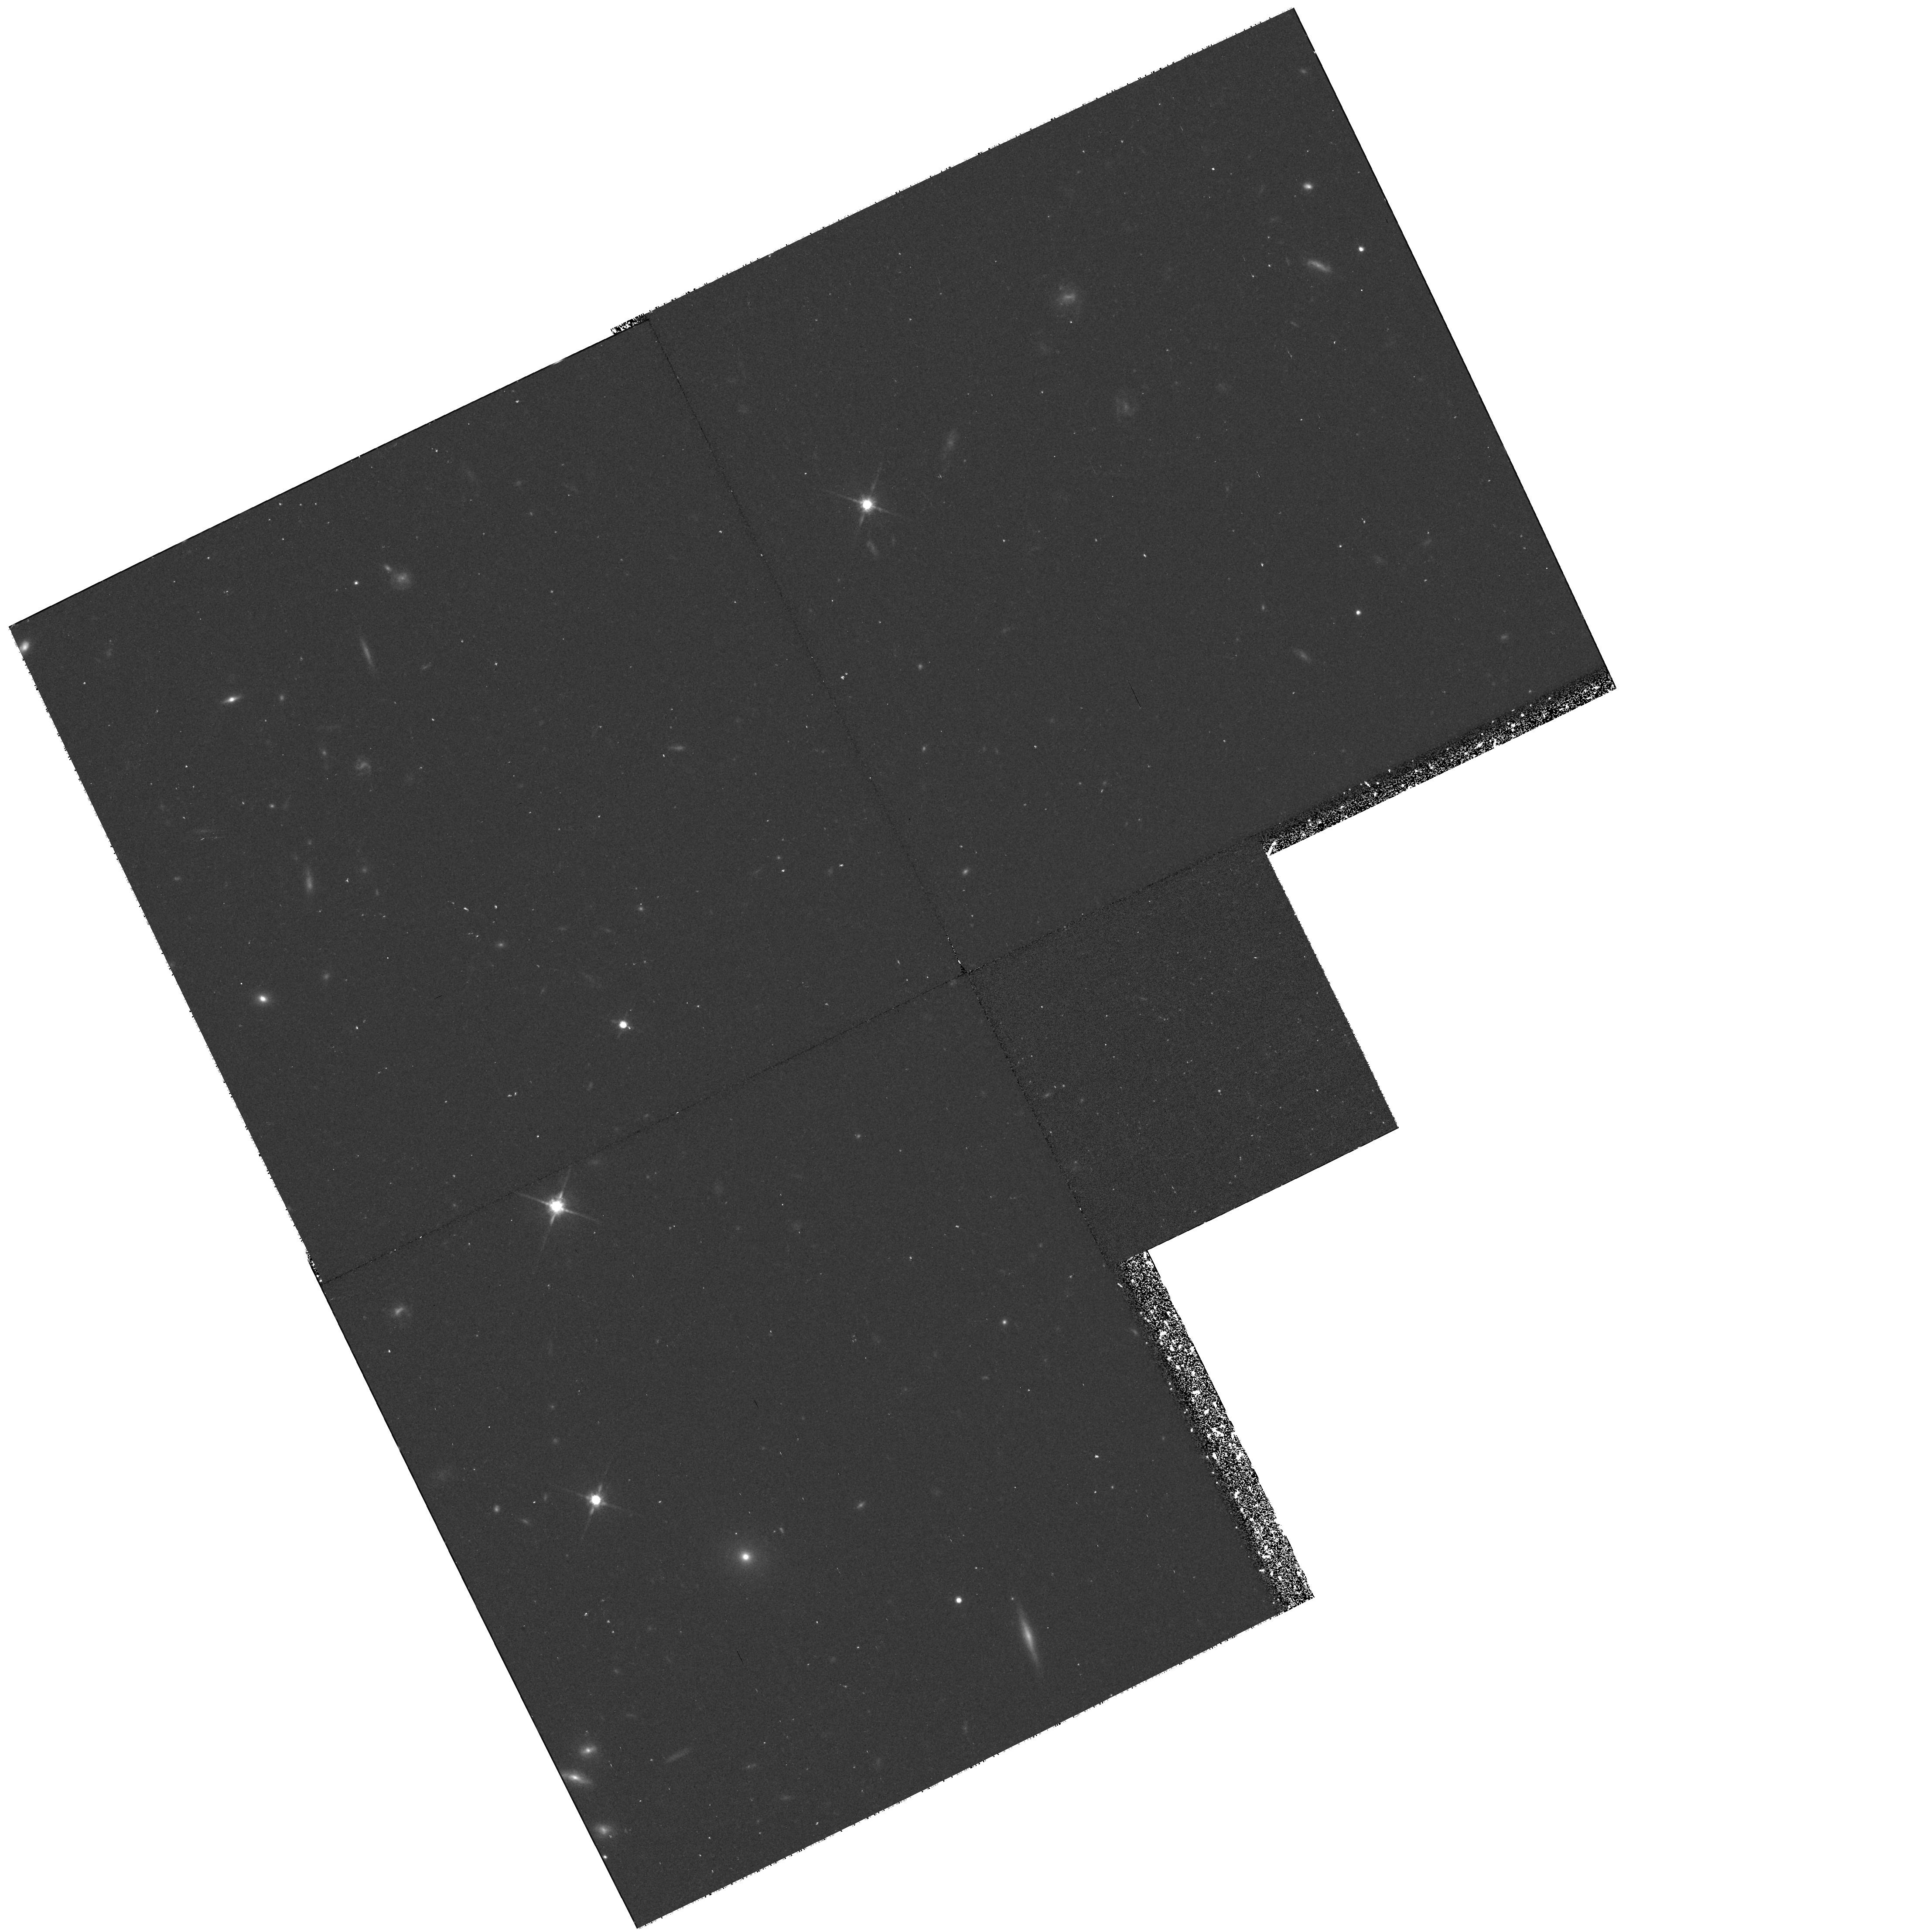
Target: Q0100+130. Instrument: WFPC2/PC. Filter: F814W. Exposure: 43 min. Observation ID: hst_8085_05_wfpc2_pc_f814w_u58005

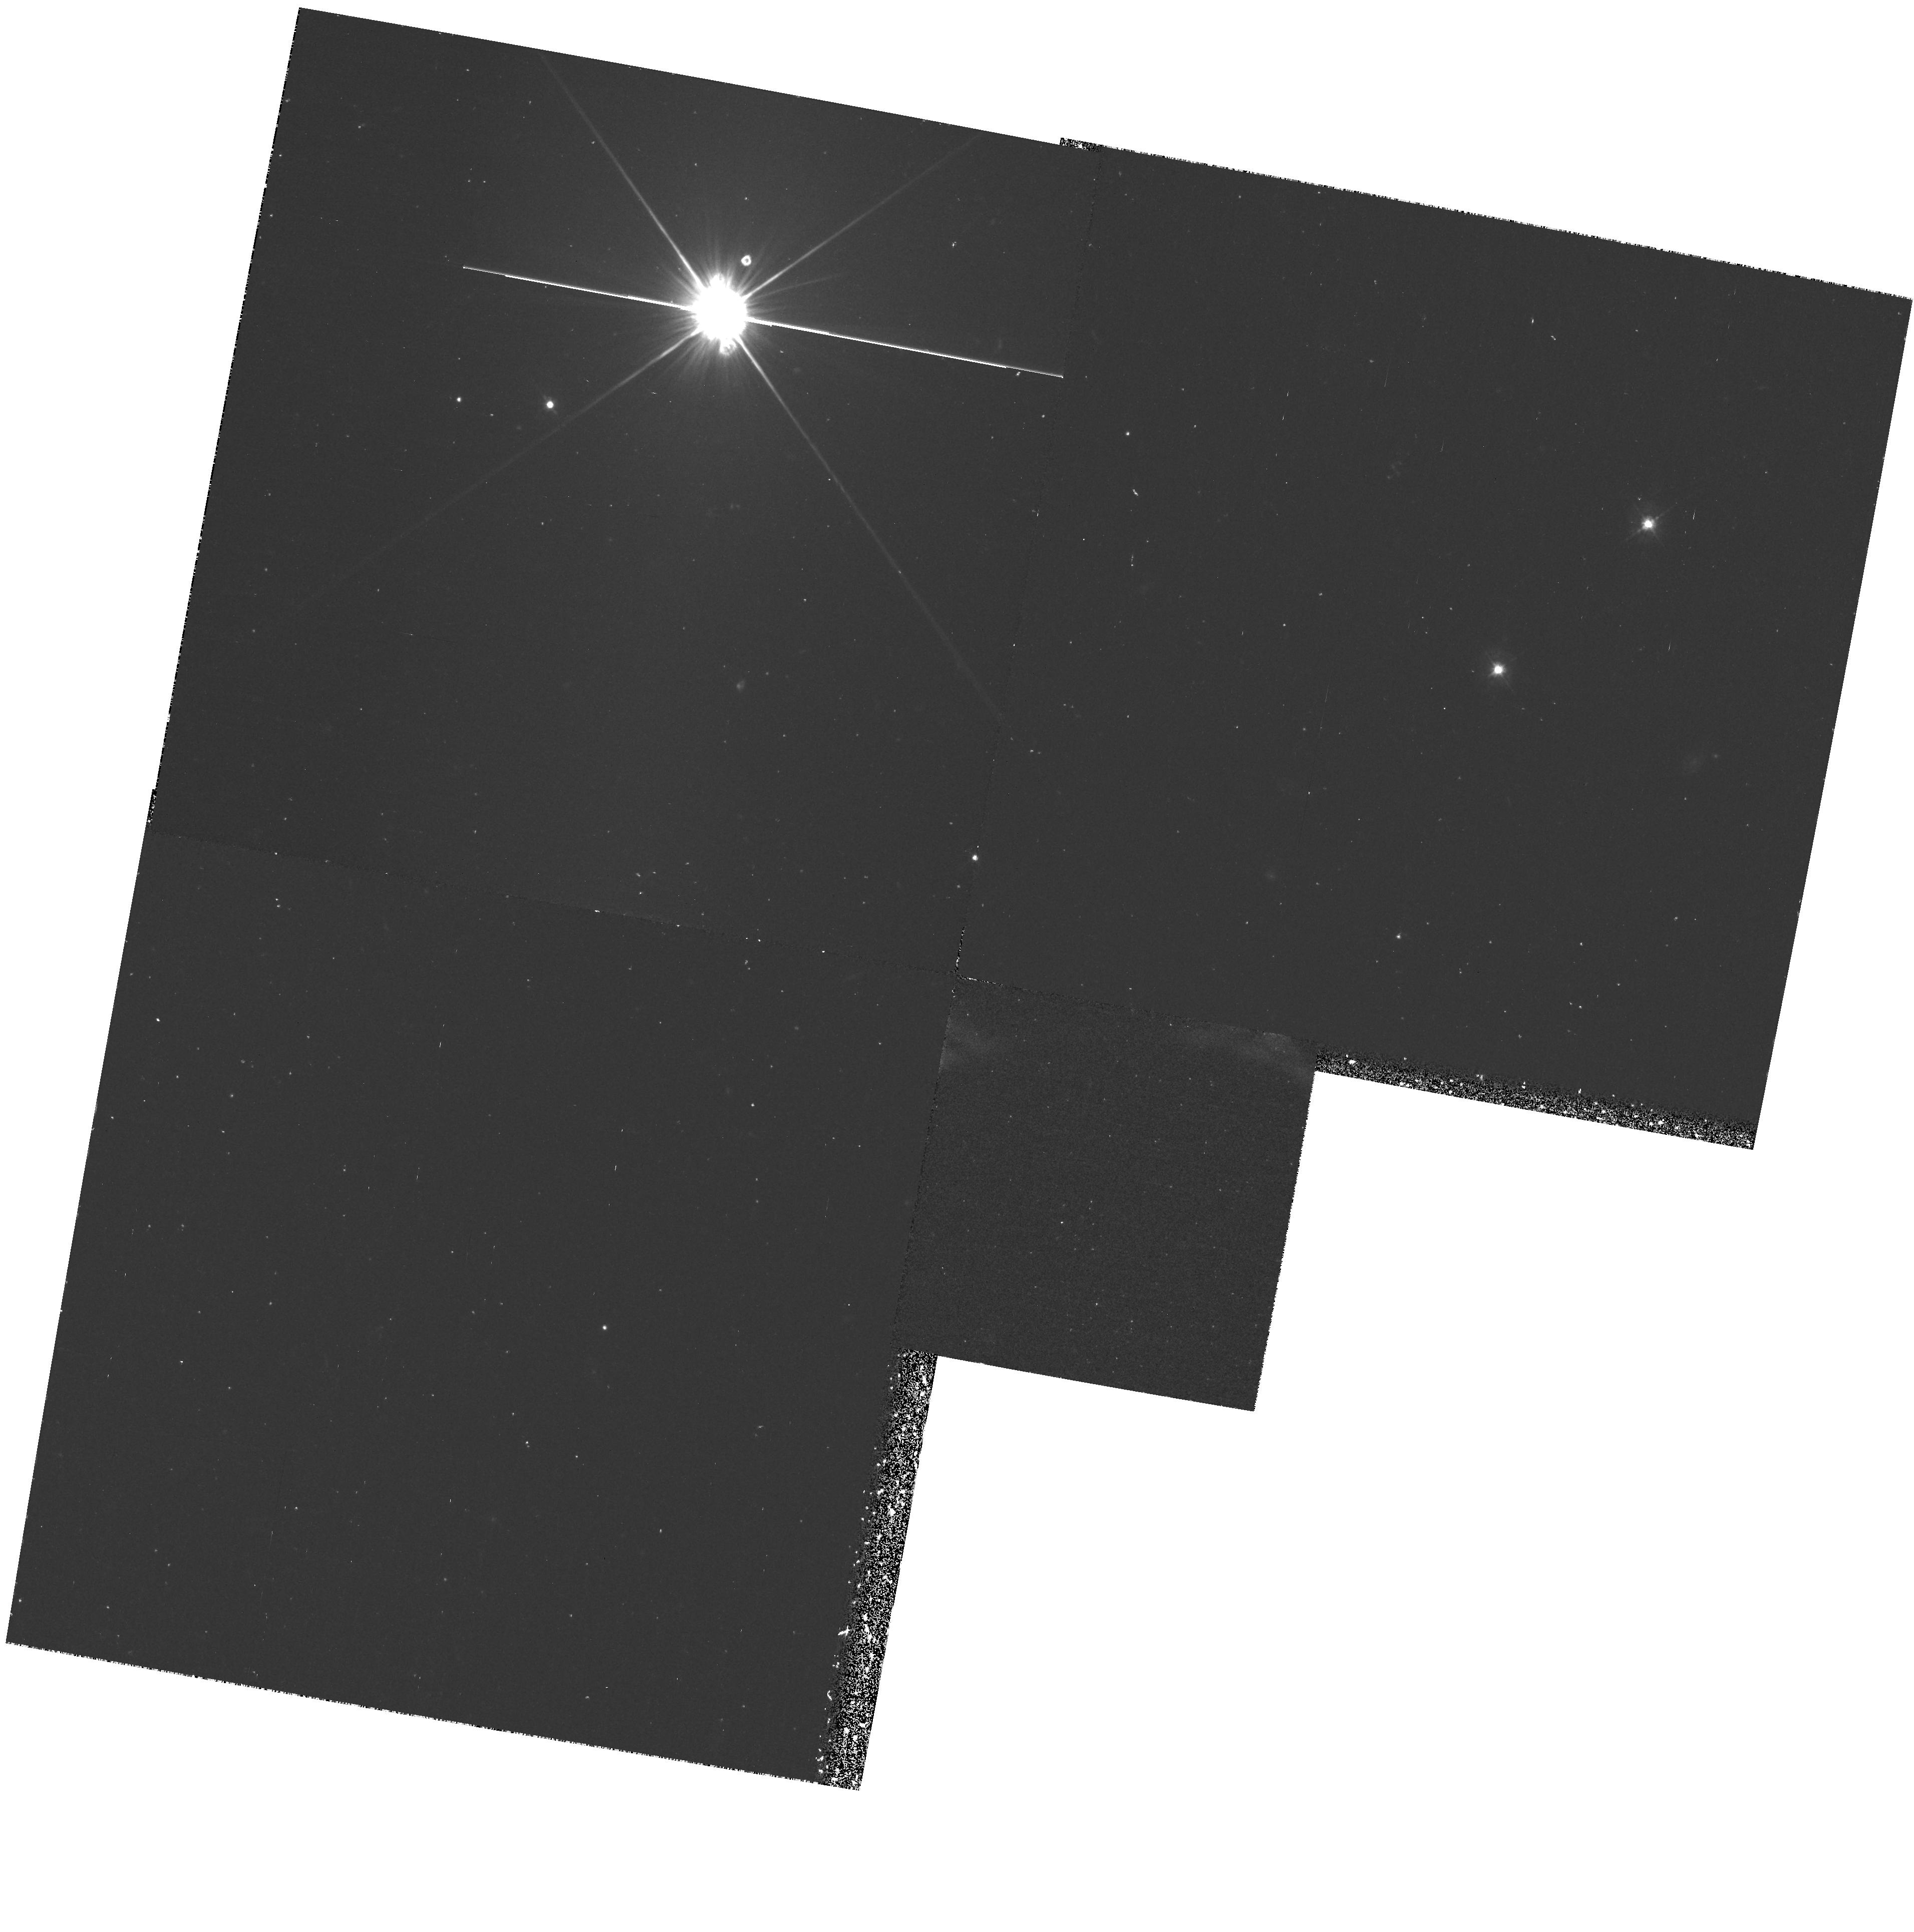
Target: Q1623+268. Instrument: WFPC2/PC. Filter: F450W. Exposure: 40 min. Observation ID: hst_8085_04_wfpc2_pc_f450w_u58004

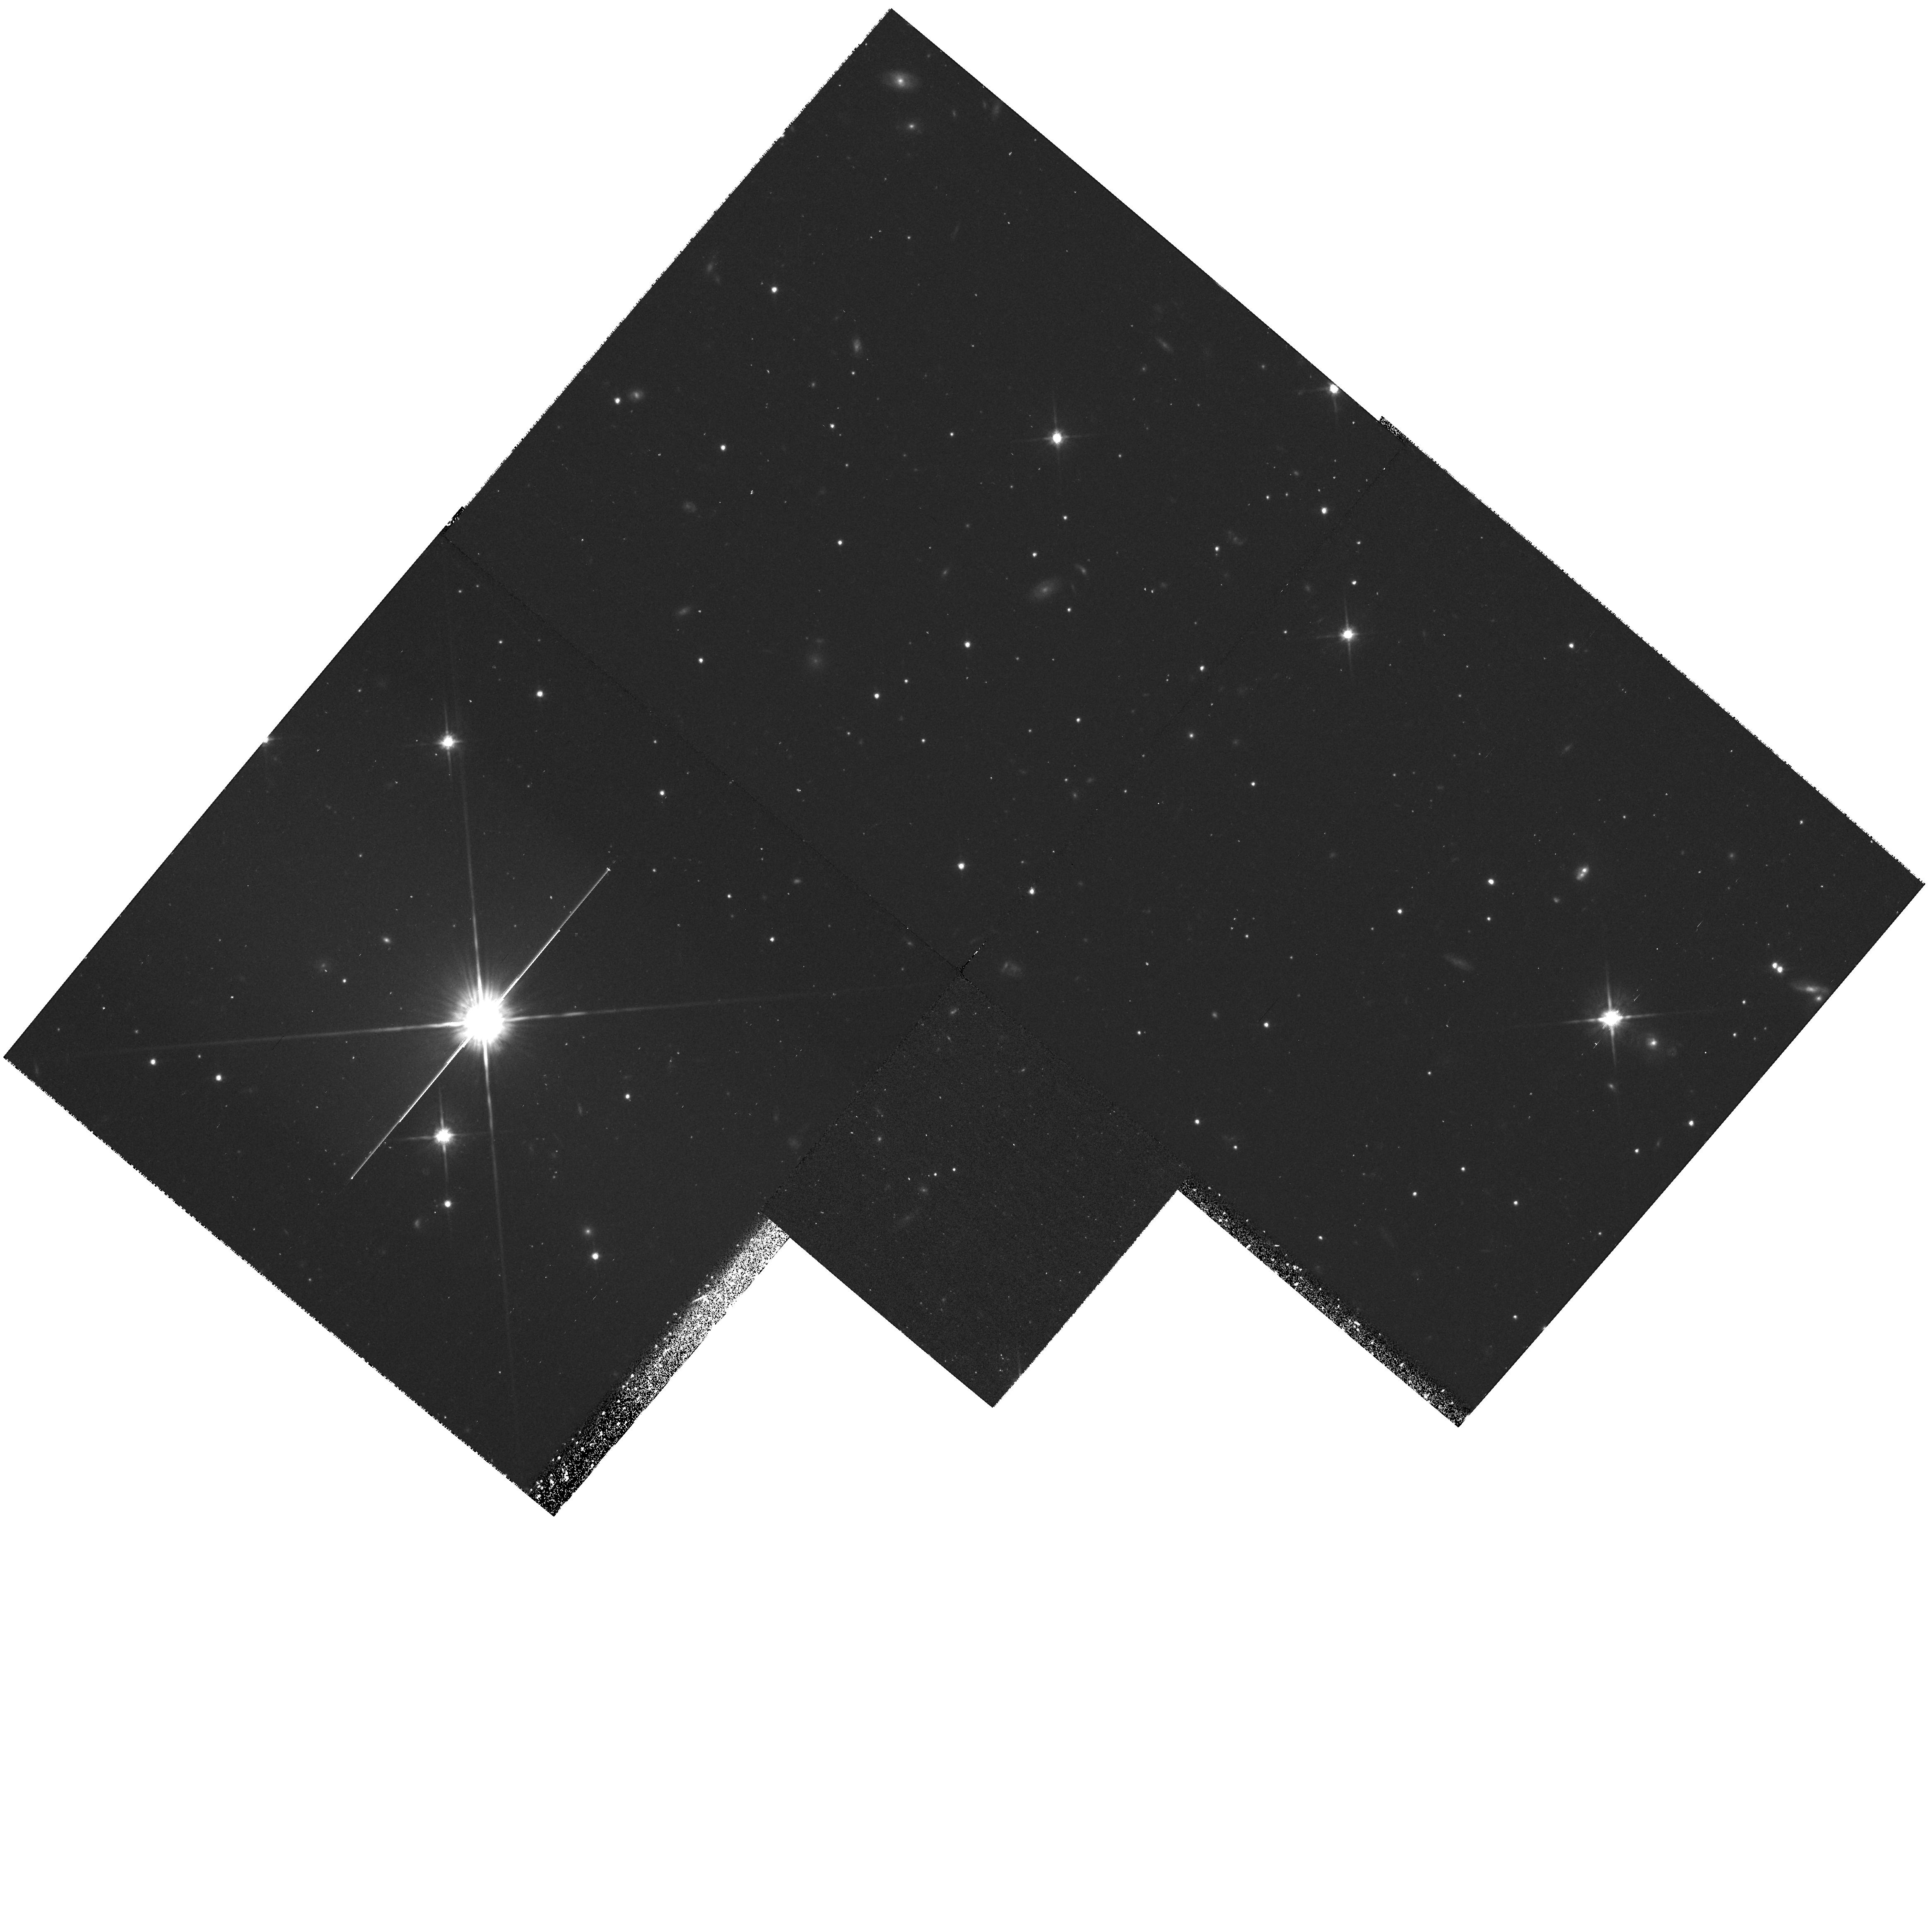
Target: Q2038-012. Instrument: WFPC2/PC. Filter: F814W. Exposure: 43 min. Observation ID: hst_8085_02_wfpc2_pc_f814w_u58002

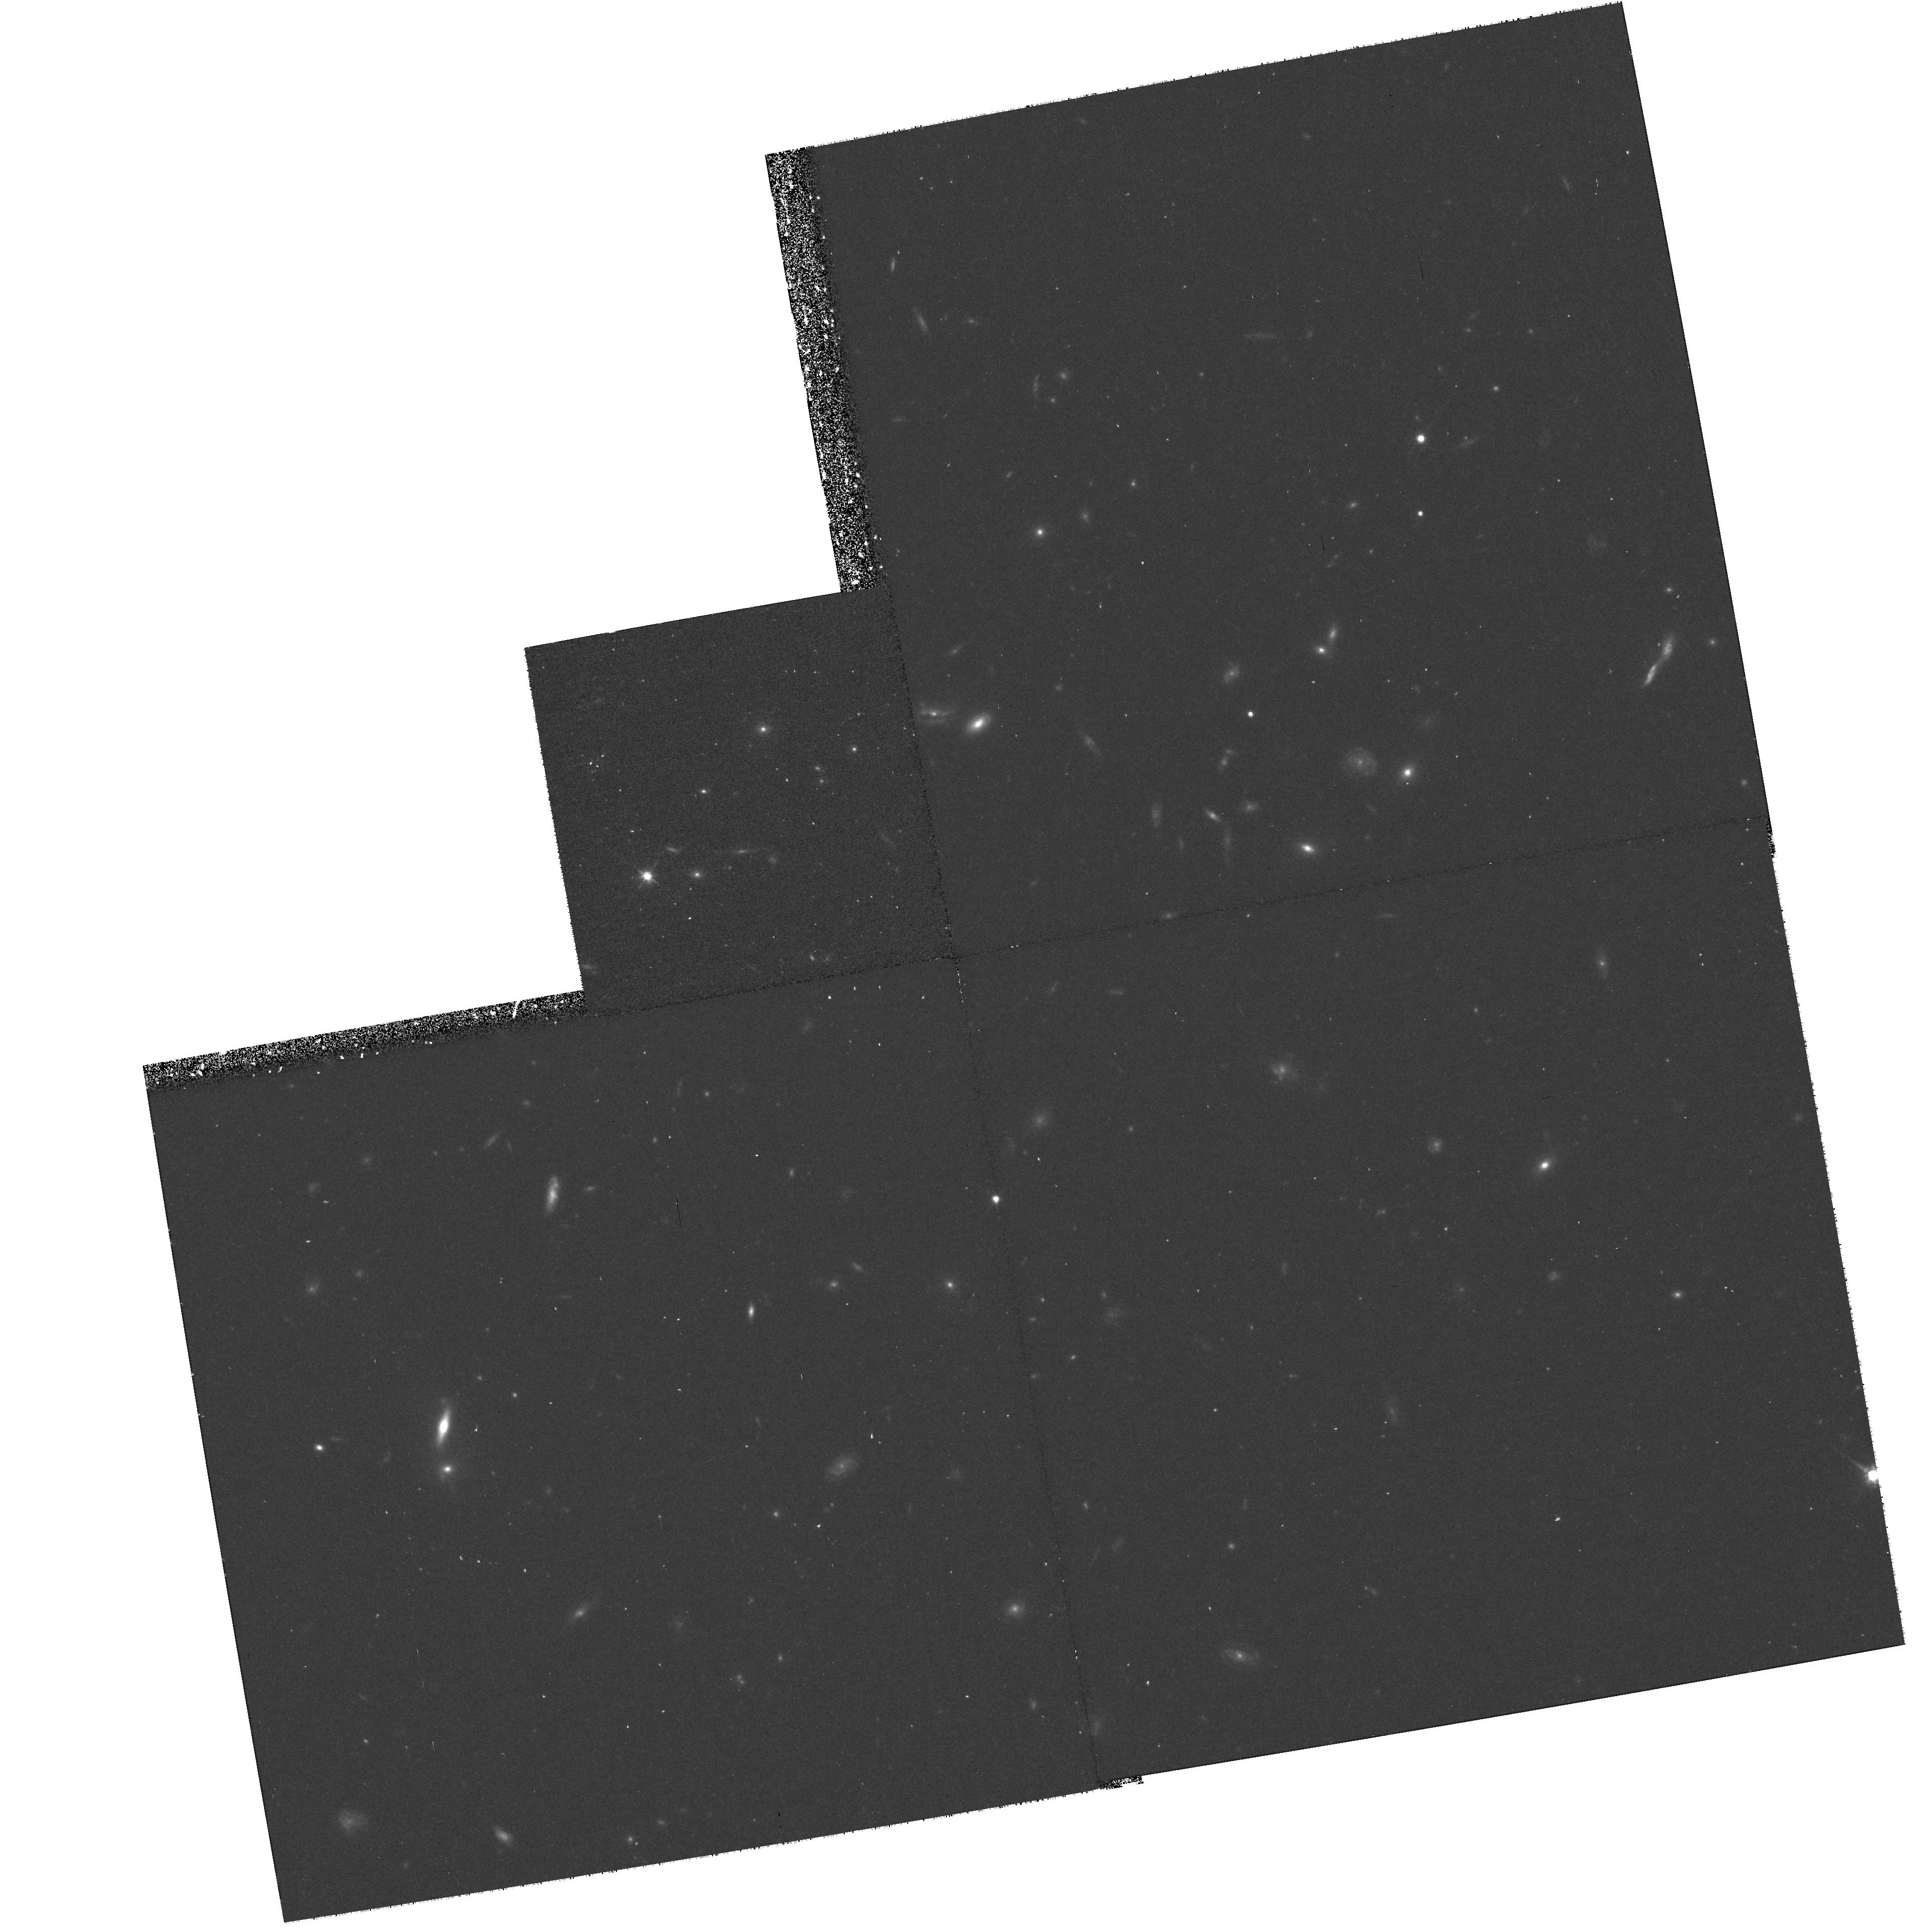
Target: Q2348-011. Instrument: WFPC2/PC. Filter: F814W. Exposure: 43 min. Observation ID: hst_8085_03_wfpc2_pc_f814w_u58003

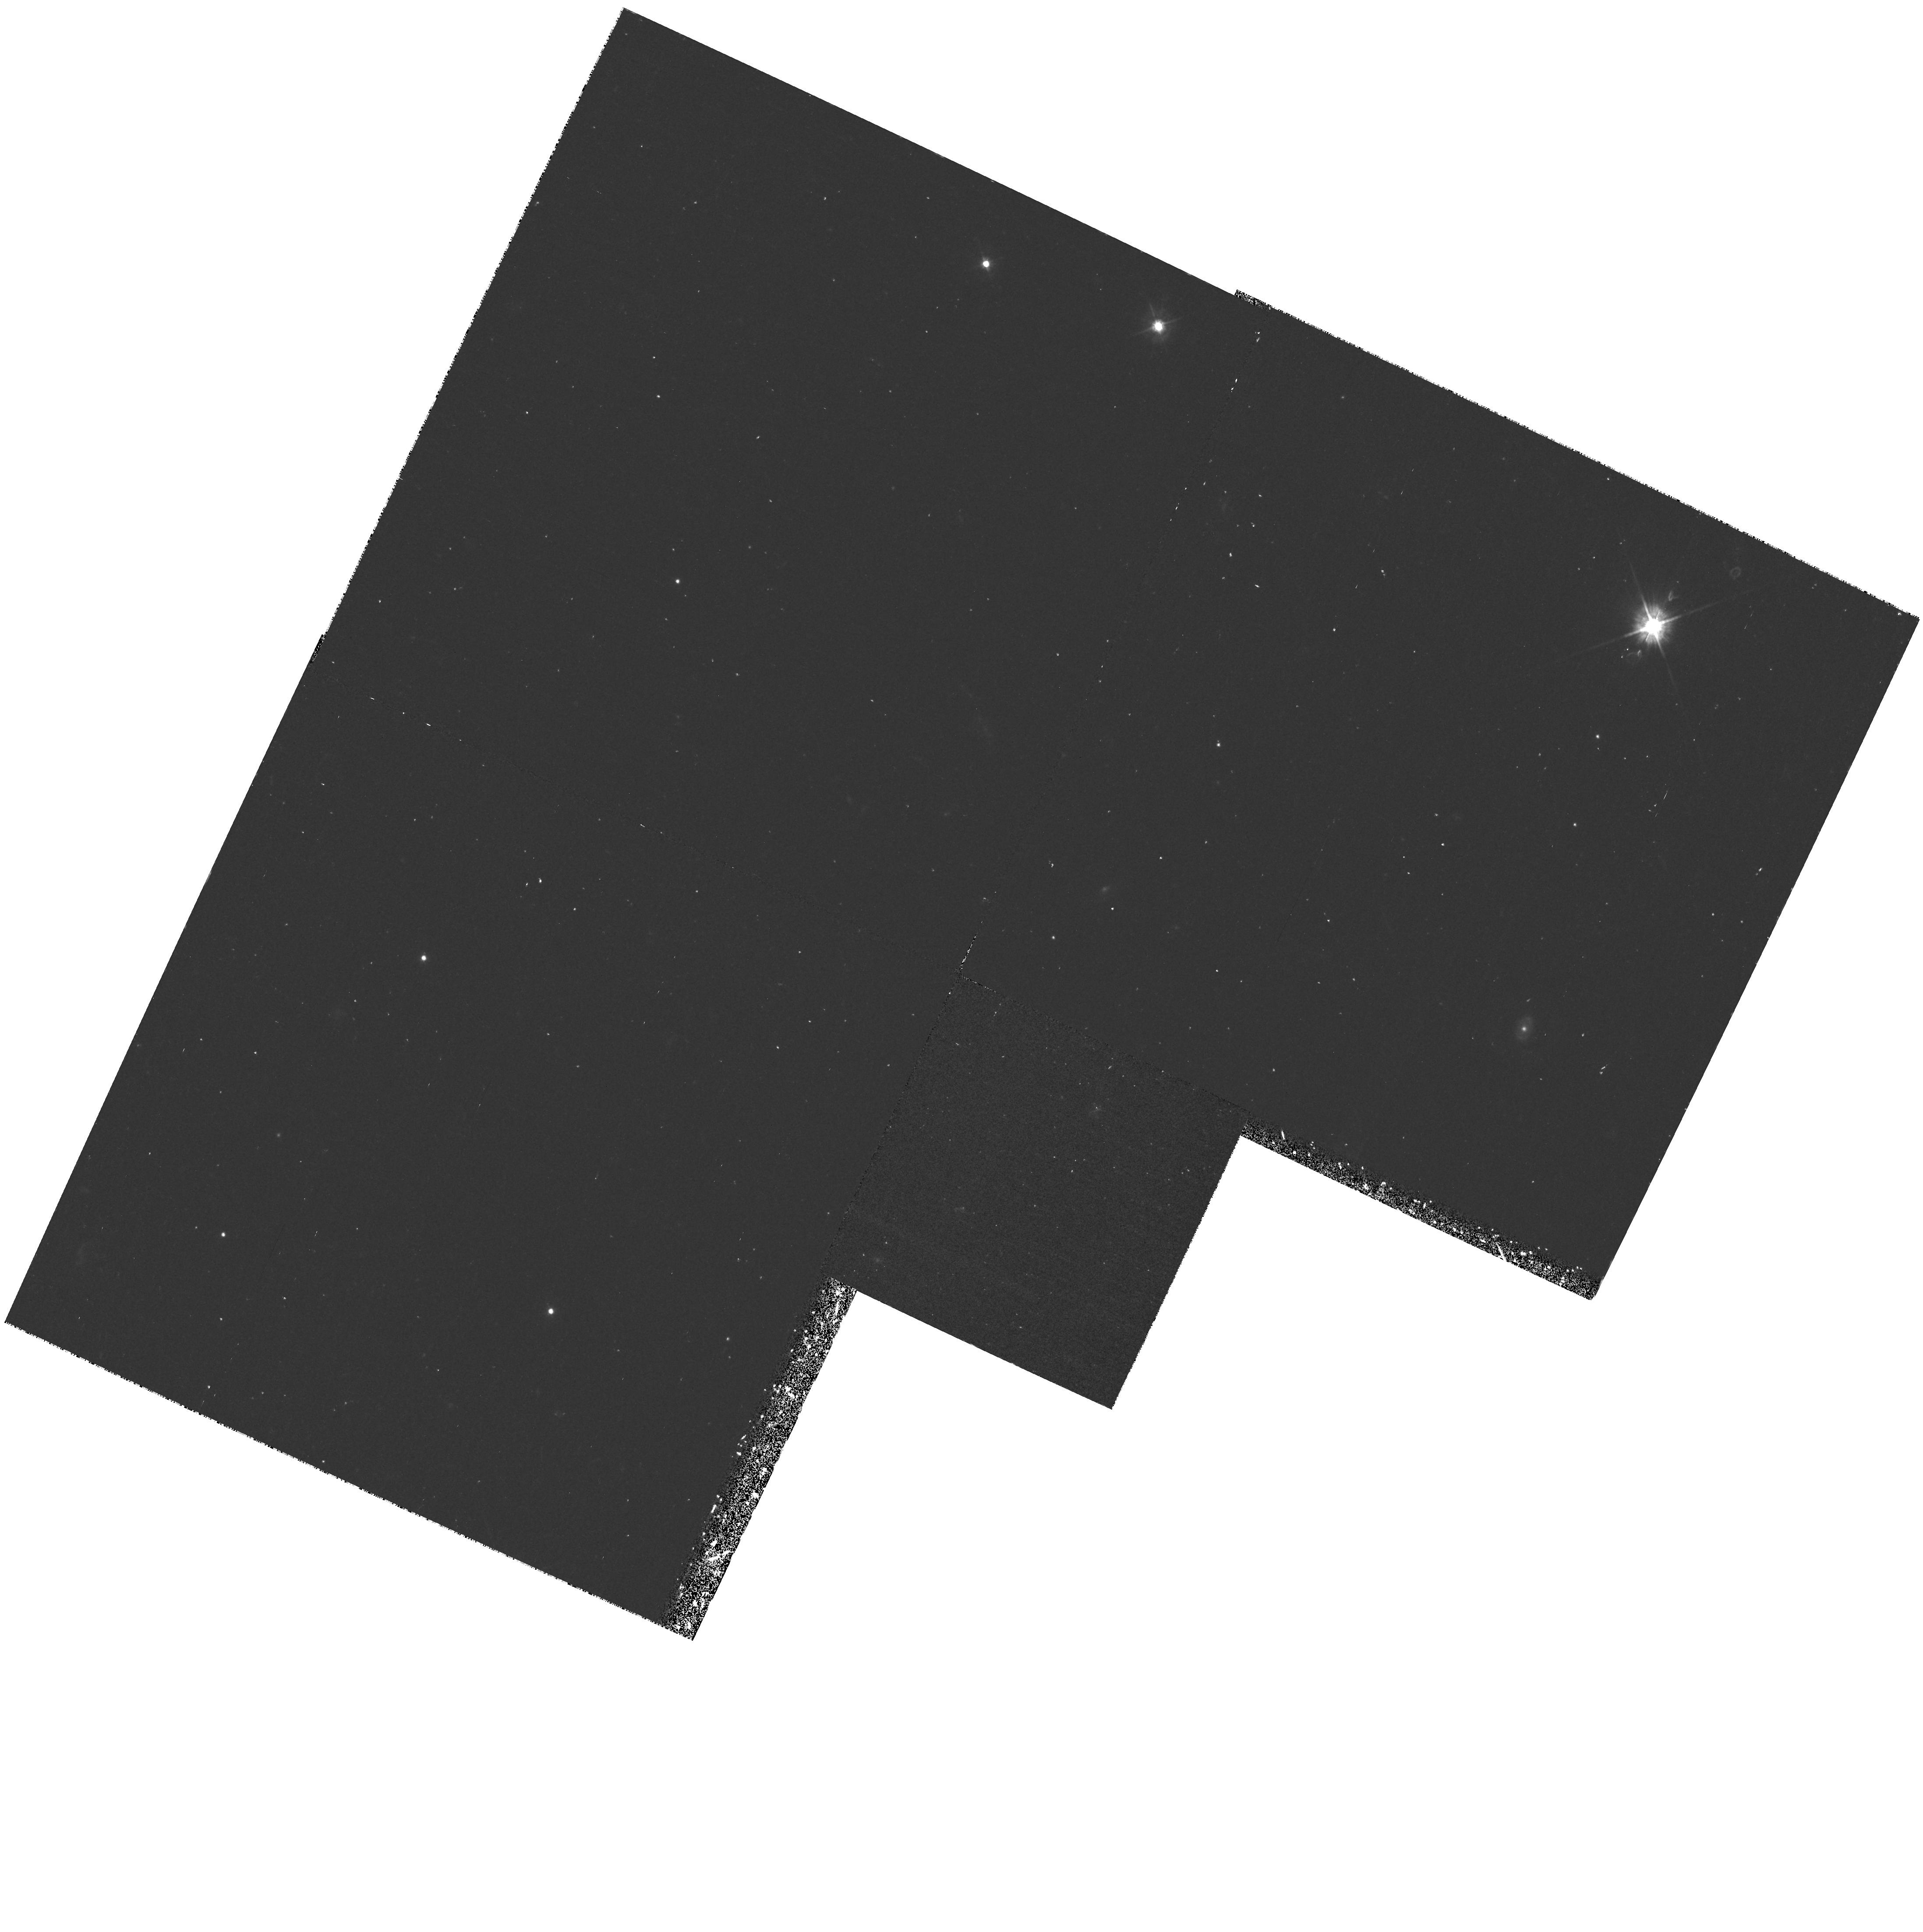
Target: Q0201+365. Instrument: WFPC2/PC. Filter: F450W. Exposure: 40 min. Observation ID: hst_8085_01_wfpc2_pc_f450w_u58001

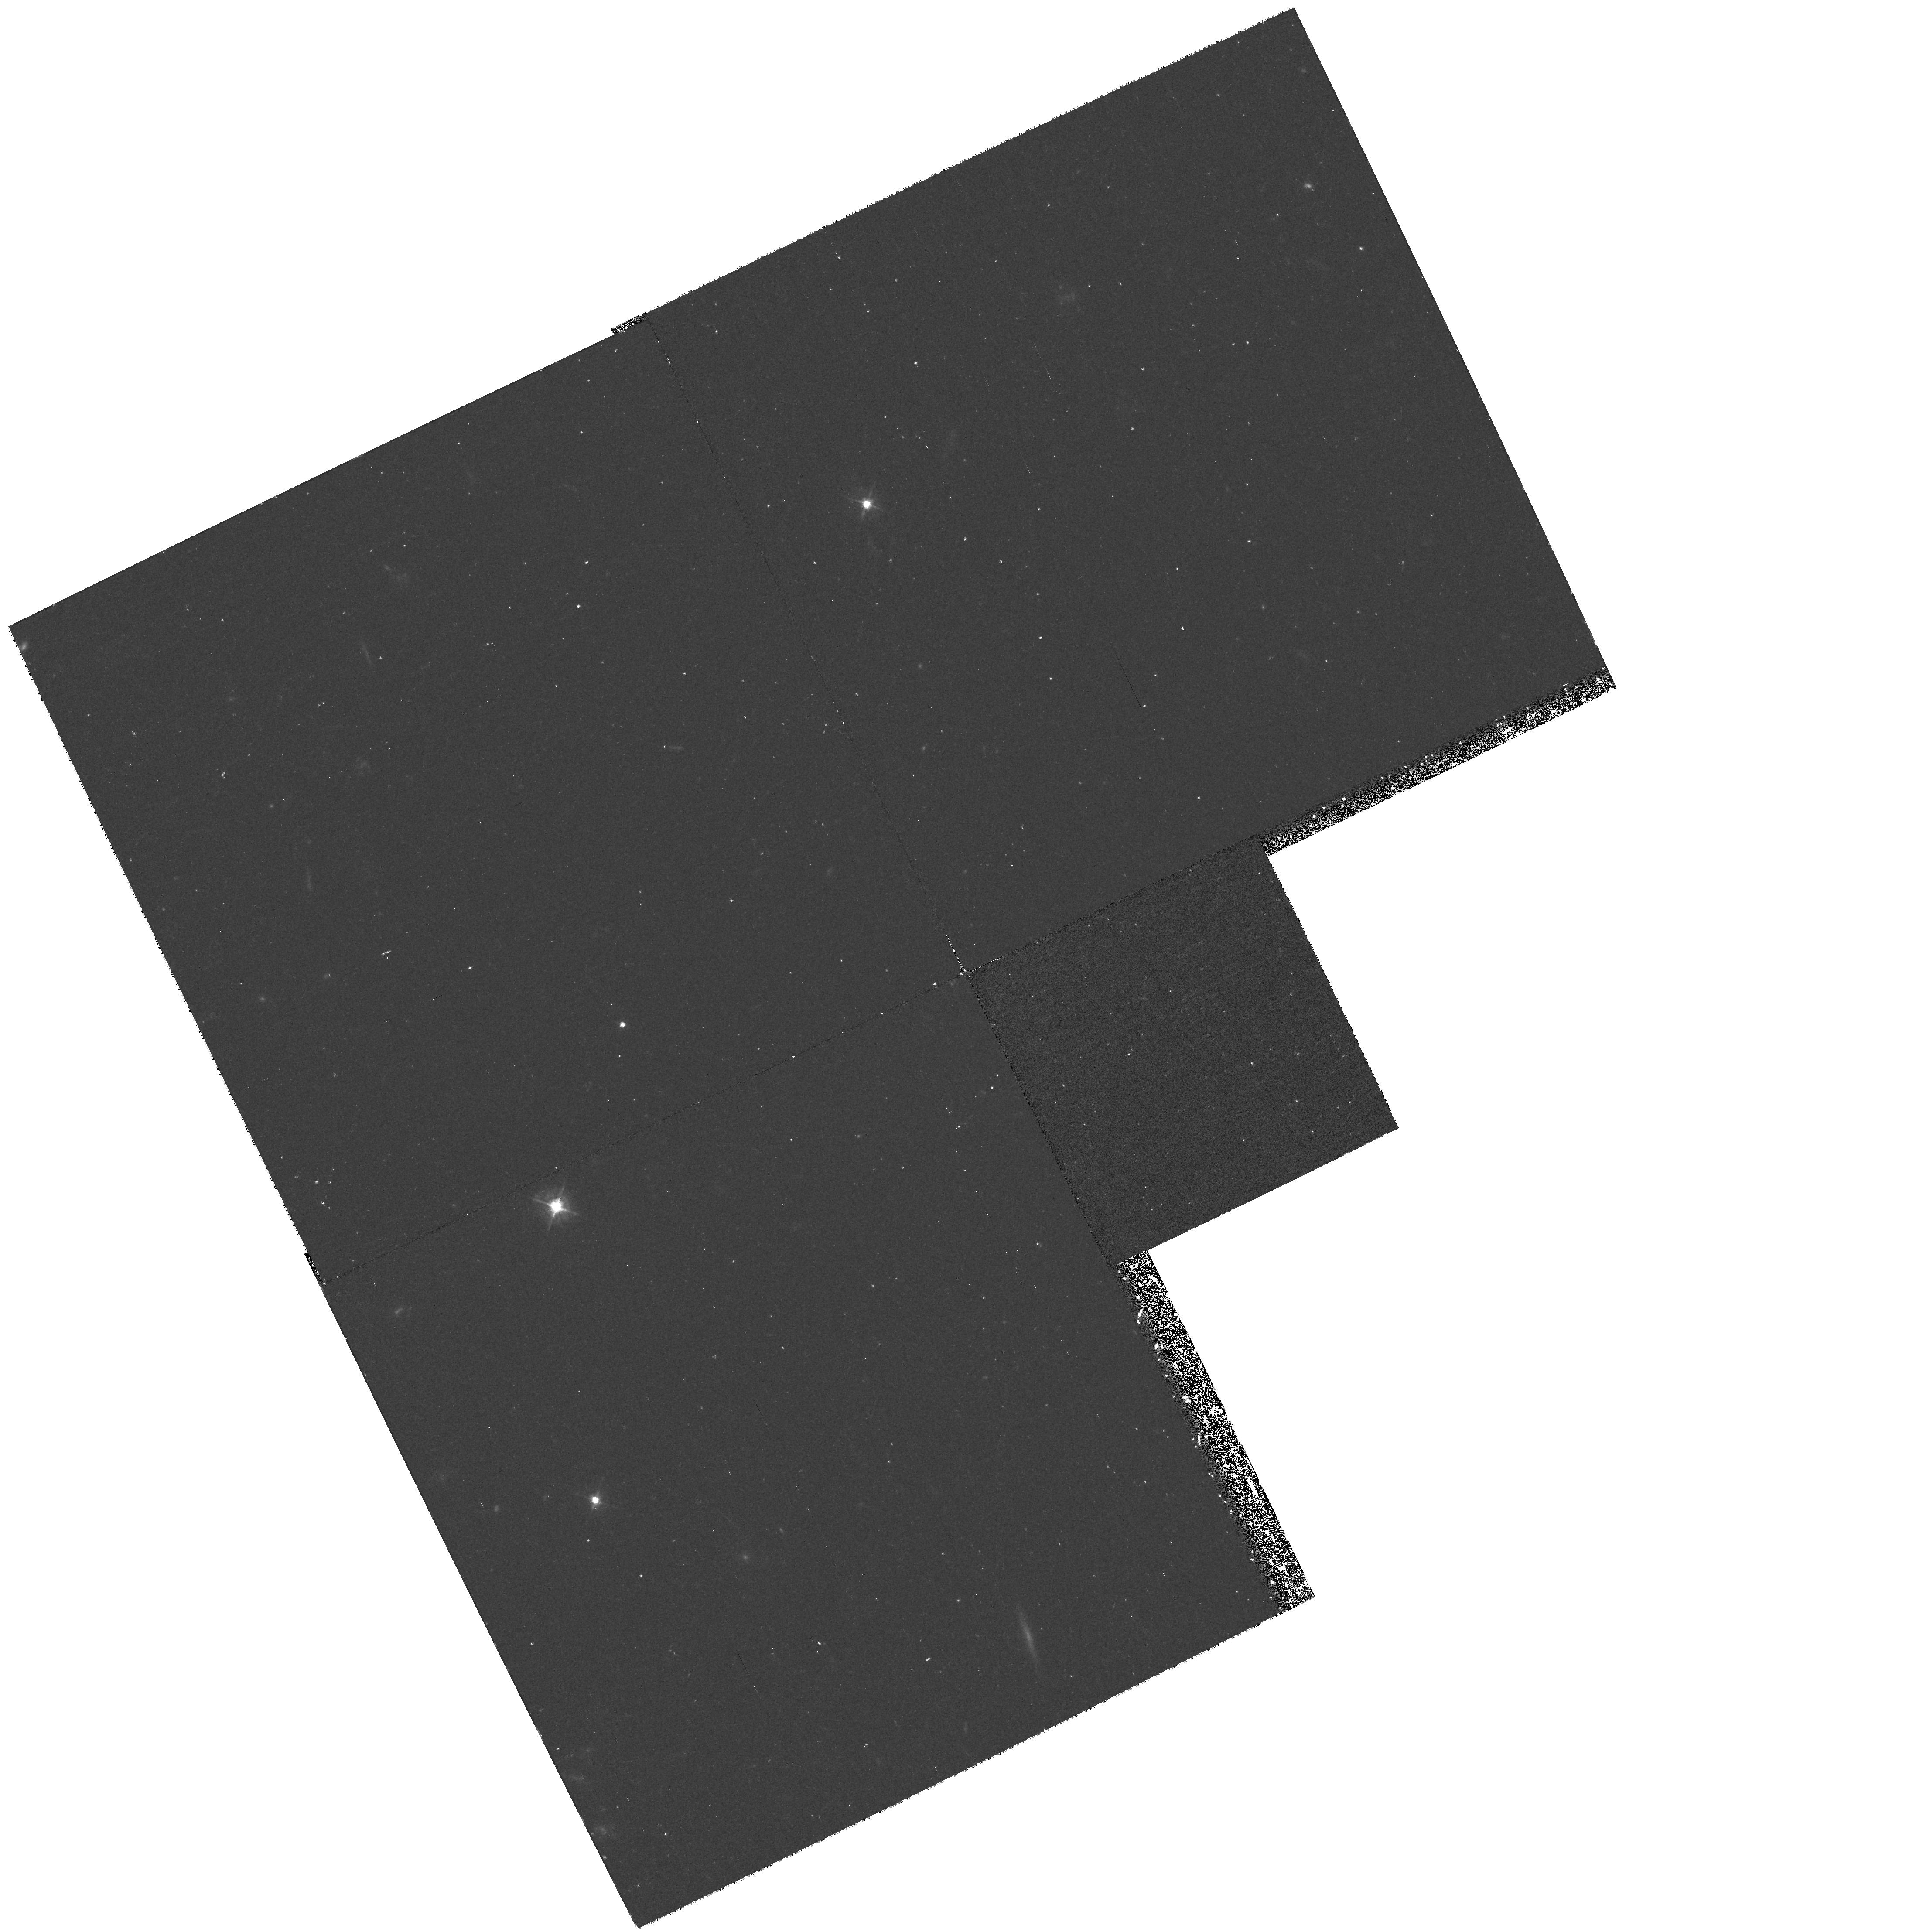
Target: Q0100+130. Instrument: WFPC2/PC. Filter: F450W. Exposure: 40 min. Observation ID: hst_8085_05_wfpc2_pc_f450w_u58005

Imaging of High Redshift Starburst galaxies in the light of Lyman alpha (PI: Beckwith, Steven)

The PI is the designated director for STScI but has no experience with HST. The purpose of this proposal is to gain experience with the facility by carrying out a modest observational program that is unique and will not conflict with any community programs. The proposed science is divided into priority 1 and priority 2, for 6 + 4 orbits. This division will allow allocation in parts, if the pressure on DDT is large and the total of 10 orbits unusually difficult to schedule. The priority 1 science is rather predictable and, hence, conservative, consisting of the brightest of the objects under study. The priority 2 science is somewhat riskier, because it is more difficult to estimate object brightnesses in the filters to be used on HST. Both priority 1 and priority 2 observations allow for a large degree of serendipity, because the fields are likely to have more starburst galaxies at the observed redshifts that may show up in Lyman alpha. Exploration of the high redshift u niverse and discovery of the most distant objects is still in its infancy. Only recently have the tools been available to detect normal galaxies at redshifts larger than one when the first galaxies were created (Pescarelle et al. 1996; Hu & McMahon 1996; Cowie & Hu 1998; Steidel et al. 1996). It seems likely that young galaxies will have a variety of different signatures (Franceschini et al. 1998; Guideroni et al. 1997), so that it will be necessary to use several diverse techniques to uncover all of them: searches at optical, infrared, x-ray, and radio wavelengths, for example. It is already known that many of the optically selected galaxies using the "dropout" technique are reddened by dust (Pettini et al. 1997). We carried out two surveys for infrared emission-line galaxies by imaging through narrow (Resolving power ~ 100) and broad band filters between 1 and 2.5 microns and identifying objects that appeared brighter in the narrow filters. Our first survey was designed to uncover emission lines at th e redshifts of quasars within each survey field, in case there is substantial clustering marked by quasars (Thompson et al. 1996). In an area of 276 square minutes of arc, only one emission-line galaxy was discovered (Beckwith et al. 1998). The surface density of such objects implied by these results is similar to that inferred from other surveys (Cowie et al. 1994; Graham & Dey 1996; Malkan et al. 1996; Bechtold et al. 1997) and suggests that the infrared emission-line galaxies constitute at most a modest population of young galaxies at high redshift. Using the same instruments, we undertook a second infrared survey for emission-line galaxies targeted at the redshifts of damped Lyman alpha absorption lines or metal absorption line in the spectra of quasars. Damped Lyman alpha absorbers are thought to contain as much baryonic matter as seen in all spiral galaxies today (Wolfe et al. 1986) and may, therefore, mark sites of vigorous star formation. Metal lines are usually associated with damped Lyman alph a systems, and they give us access to lower redshifts than Lyman alpha alone. Several other groups (Lowenthal et al. 1991; Macchetto et al. 1993; Wolfe et al. 1992; Moller & Warren 1993; Djorgovski et al. 1996; Francis et al. 1998) carried out similar surveys at optical wavelengths looking for Lyman alpha emission-line galaxies in these regions. They discovered only five such emission-line galaxies, but Wolfe (1993) showed that the implied volume density was significantly higher than in the general field. Eighteen candidates for emission line galaxies were discovered in this second survey in an area of only 150 square minutes of arc (Mannucci et al. 1998). The emission-lines correspond to H alpha at redshifts of 0.89 (6 objects) and 2.4 (10 objects), and [OII] at a redshift of 2.3 (2 objects). The presence of emission lines is inferred from the photometric magnitudes in narrow and broad band interference filters. A spectrum of one candidate confirms the emission line. Most of the objects are a few seco nds of arc in extent suggesting th a t they are galaxies at the redshifts of the damped Lyman alpha absorbers. Two of these objects, Q1623+268A & Q1623+268B, were serendipitously observed by HST in an independent program to study quasars with absorption lines (by Steidel; we retrieved these images from the HST archive). The HST images resolve the objects showing they are spiral galaxies. It is only with the HST images that a morphological identification can be made. (nB: I can make these images available as TIFF or GIF files, but I do not know how to do this via the web page for DDT). Because our first survey targeted at the redshifts of quasars themselves uncovered only one emission- line galaxy in a larger volume, the results imply substantial clustering of young galaxies or formation within filaments or sheets whose locations are indicated by the redshifts of strong Lyman alpha line absorption along the lines of sight to more distant quasars. Our eighteen emission-line objects are unique in highlighti ng these sheets from an infrared-s elected sample. The proposed HST observations have two goals. The first is to resolve the objects that have not been observed with HST to determine the types of underlying galaxies. Our ground-based observations in the infrared and R band (WIYN telescope) are sufficient to show that most of these objects are between 1 and 3 seconds of arc across, large enough to be galaxies at high redshifts but too small to study the distribution of light from the ground. The two extent HST images of Q1623+268 A & B show clearly how HST uncovers the nature of these galaxies. The second goal is to measure the amount of Lyman alpha emission to compare the morphology of the regions producing Lyman alpha to the continuum. Such a comparison is important to understand what fraction of a young galaxy's light is produced in the starburst population, what fraction in the old population, and what fraction might be associated with an active nucleus. We can get this information by imaging each ga laxy through two filters centered o n or near Lyman alpha with different widths. The technique is similar to the infrared technique used to discover these objects. Although the HST filters were not specifically designed for this task, there is sufficient choice to make it possible with various wide and medium width filters. In the event that Lyman alpha is weak or absent, we can average the data to create a higher signal to noise ratio image. The integration times have been chosen to give S/N ratios of between 10 and 50, depending on the (unknown) brightness of the galaxies in the selected bands. The infrared and R band magnitudes suggest AB magnitudes of order 24 to 25 for each object. Bechtold, J., Yee, H. K. C., Elston, R., & Ellingson, E. 1997, ( it Ap. J. Letters), ( bf 477), L29 Beckwith, S. V. W., Thompson, D. J., Mannucci, F., & Djorgovski, S. G. 1998, ( it Ap. J.), in press Cowie, L. L., & Hu, E. M., 1998, ( it A. J.), in press (astro- ph/9801003) Cowie, L. L., Songaila, A., Hu, E. M., Egam i, , Huang, J.-S., Pickles, A. J., Ridgway, S. E., & Wainscoat, R. J. 1994, ( it Ap. J. Letters), ( bf 432), L83 Djorgovski, S. G., Pahre, M. A., Bechtold J., & Elston, R., 1996, ( it Nature), ( bf 382), 234 Franceschini, A., Silva, L., Granato, G. L., Bressan, A., Danese, L., 1998, ( it Ap. J. Lett), in press Francis, P. J., Woodgate, B. E., and Danks, A. C. 1998, (astroph/9801300) Graham, J. R., & Dey, A. 1996, ( it Ap. J.), ( bf 471), 720 Guideroni, B., Bouchet, F. R., Puget, J.-L., Lagache, G., & Hivon, E., 1997, ( it Nature), ( bf 390), 257 Hu, E. M., McMahon, R. G., 1996, ( it Nature), ( bf 382), 231 Lowenthal, J. D., Hogan, C. J., Green, R. F., Caulet, A., Woodgate, B. E., Brown, L., and Foltz, C. B. 1991, ( it Ap. J. Letters), ( bf 377), L73 Macchetto, F., Lipari, S., Giavalisco, M., Turshek, D. A., & Sparks, W. B. 1993, ( it Ap. J.) ( bf 404), 511 Malkan, M. A., Teplitz, H., & McLean, I. S. 1996, ( it Ap. J. Letters), ( bf 468), L9 Mannucci, F., Thompson, D. J., Beckwith, S.V.W., & Wil liger 1998, ( it Ap. J. Letters), i n press. Moller, P., & Warren, S. J., 1993, ( it A. & A.), ( bf 270), 43 Pascarelle, S. M., Windhorst, R. A., & Odewahn, S. C. 1996, ( it Nature), ( bf 383), 45 Pettini, M., Steidel, C. C., Adelberger, K. L, Kellogg, M., Dickinson, M., & Giavalisco, M. 1998, astro-ph/9708117 Steidel, C. C., Giavalisco, M., Pettini, M., Dickinson, M., & Adelberger, K. L. 1996, ( it Ap. J.), ( bf 462), 17 Thompson, D. J, Mannucci, F., & Beckwith, S. V. W. 1996, ( it A. J.), ( bf 112), 1794 Wolfe, A. M. 1993, ( it Ap. J.), ( bf 402), 411 Wolfe, A. M., Turnshek, D. A., Lanzetta, K. M., & Oke, J. B. 1992, ( it Ap. J.), ( bf 385), 151 Wolfe, A. M., Turnshek, D. A., Smith, H. E., & Cohen, R. E. 1986, ( it Ap. J. Supp.), ( bf 61), 249